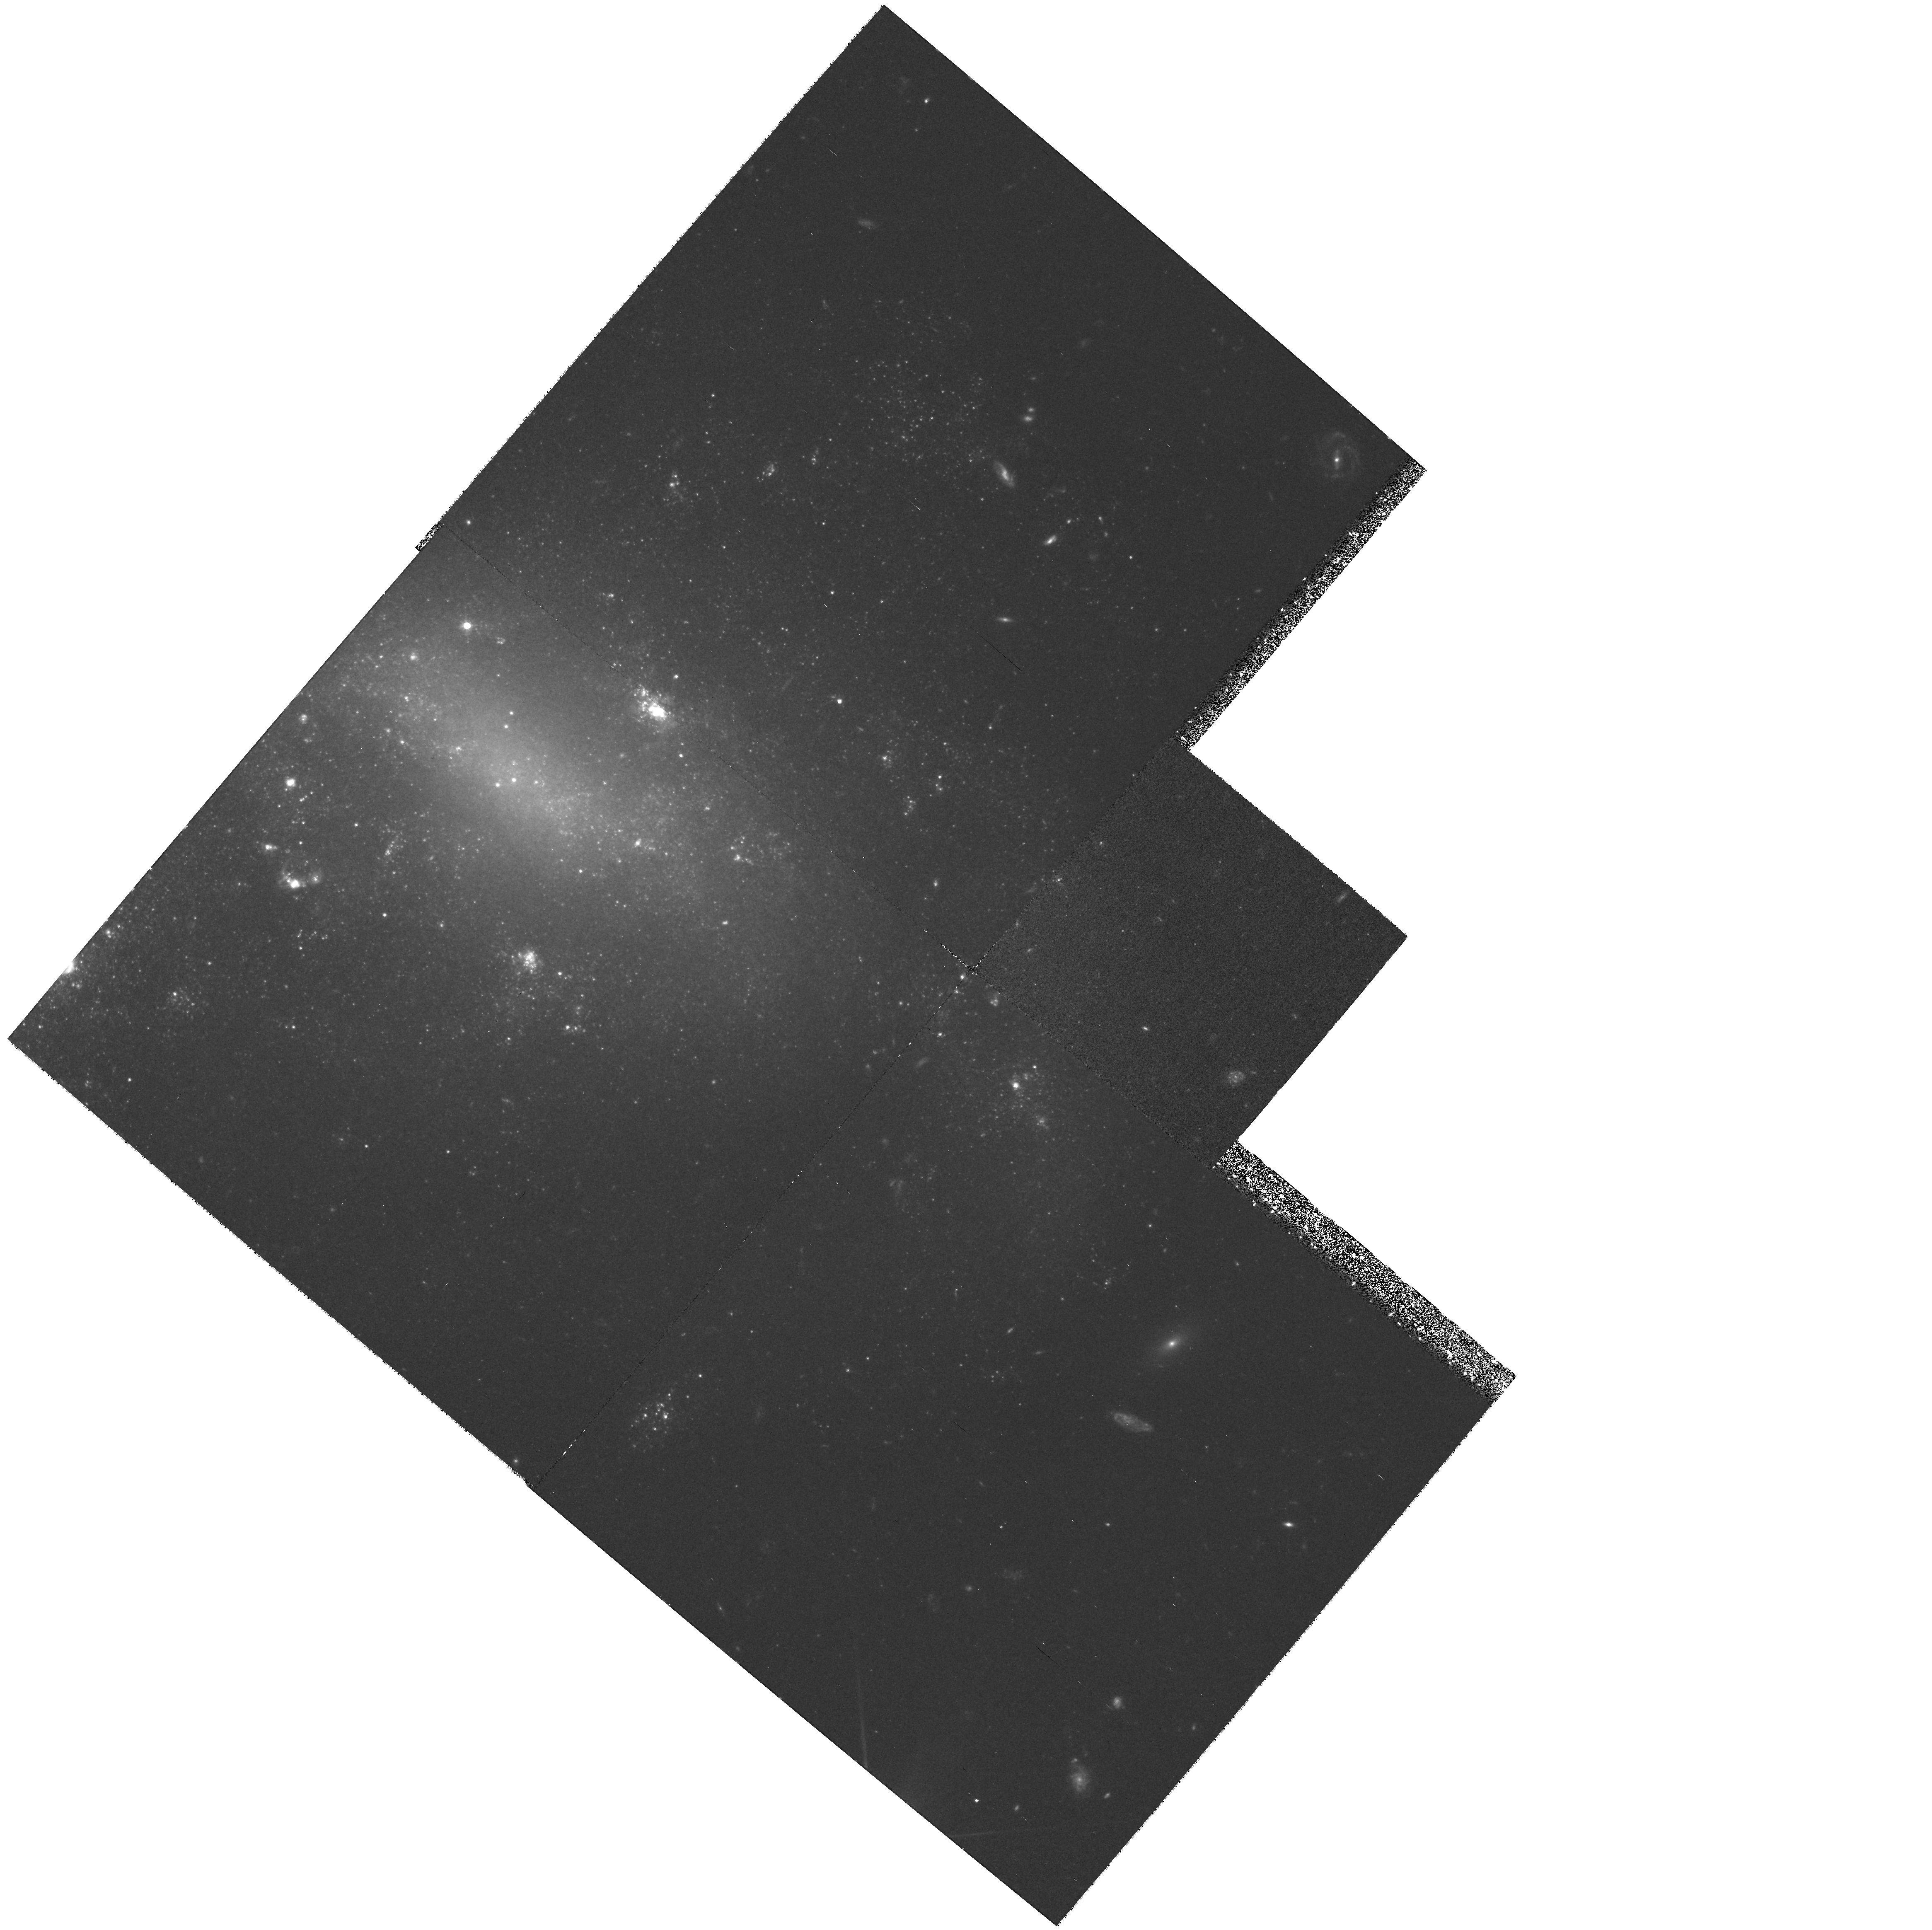
Target: NGC1326A
Instrument: WFPC2/PC
Filter: F555W
Exposure: 1.4 h
Observation ID: hst_6431_30_wfpc2_pc_f555w_u34l30

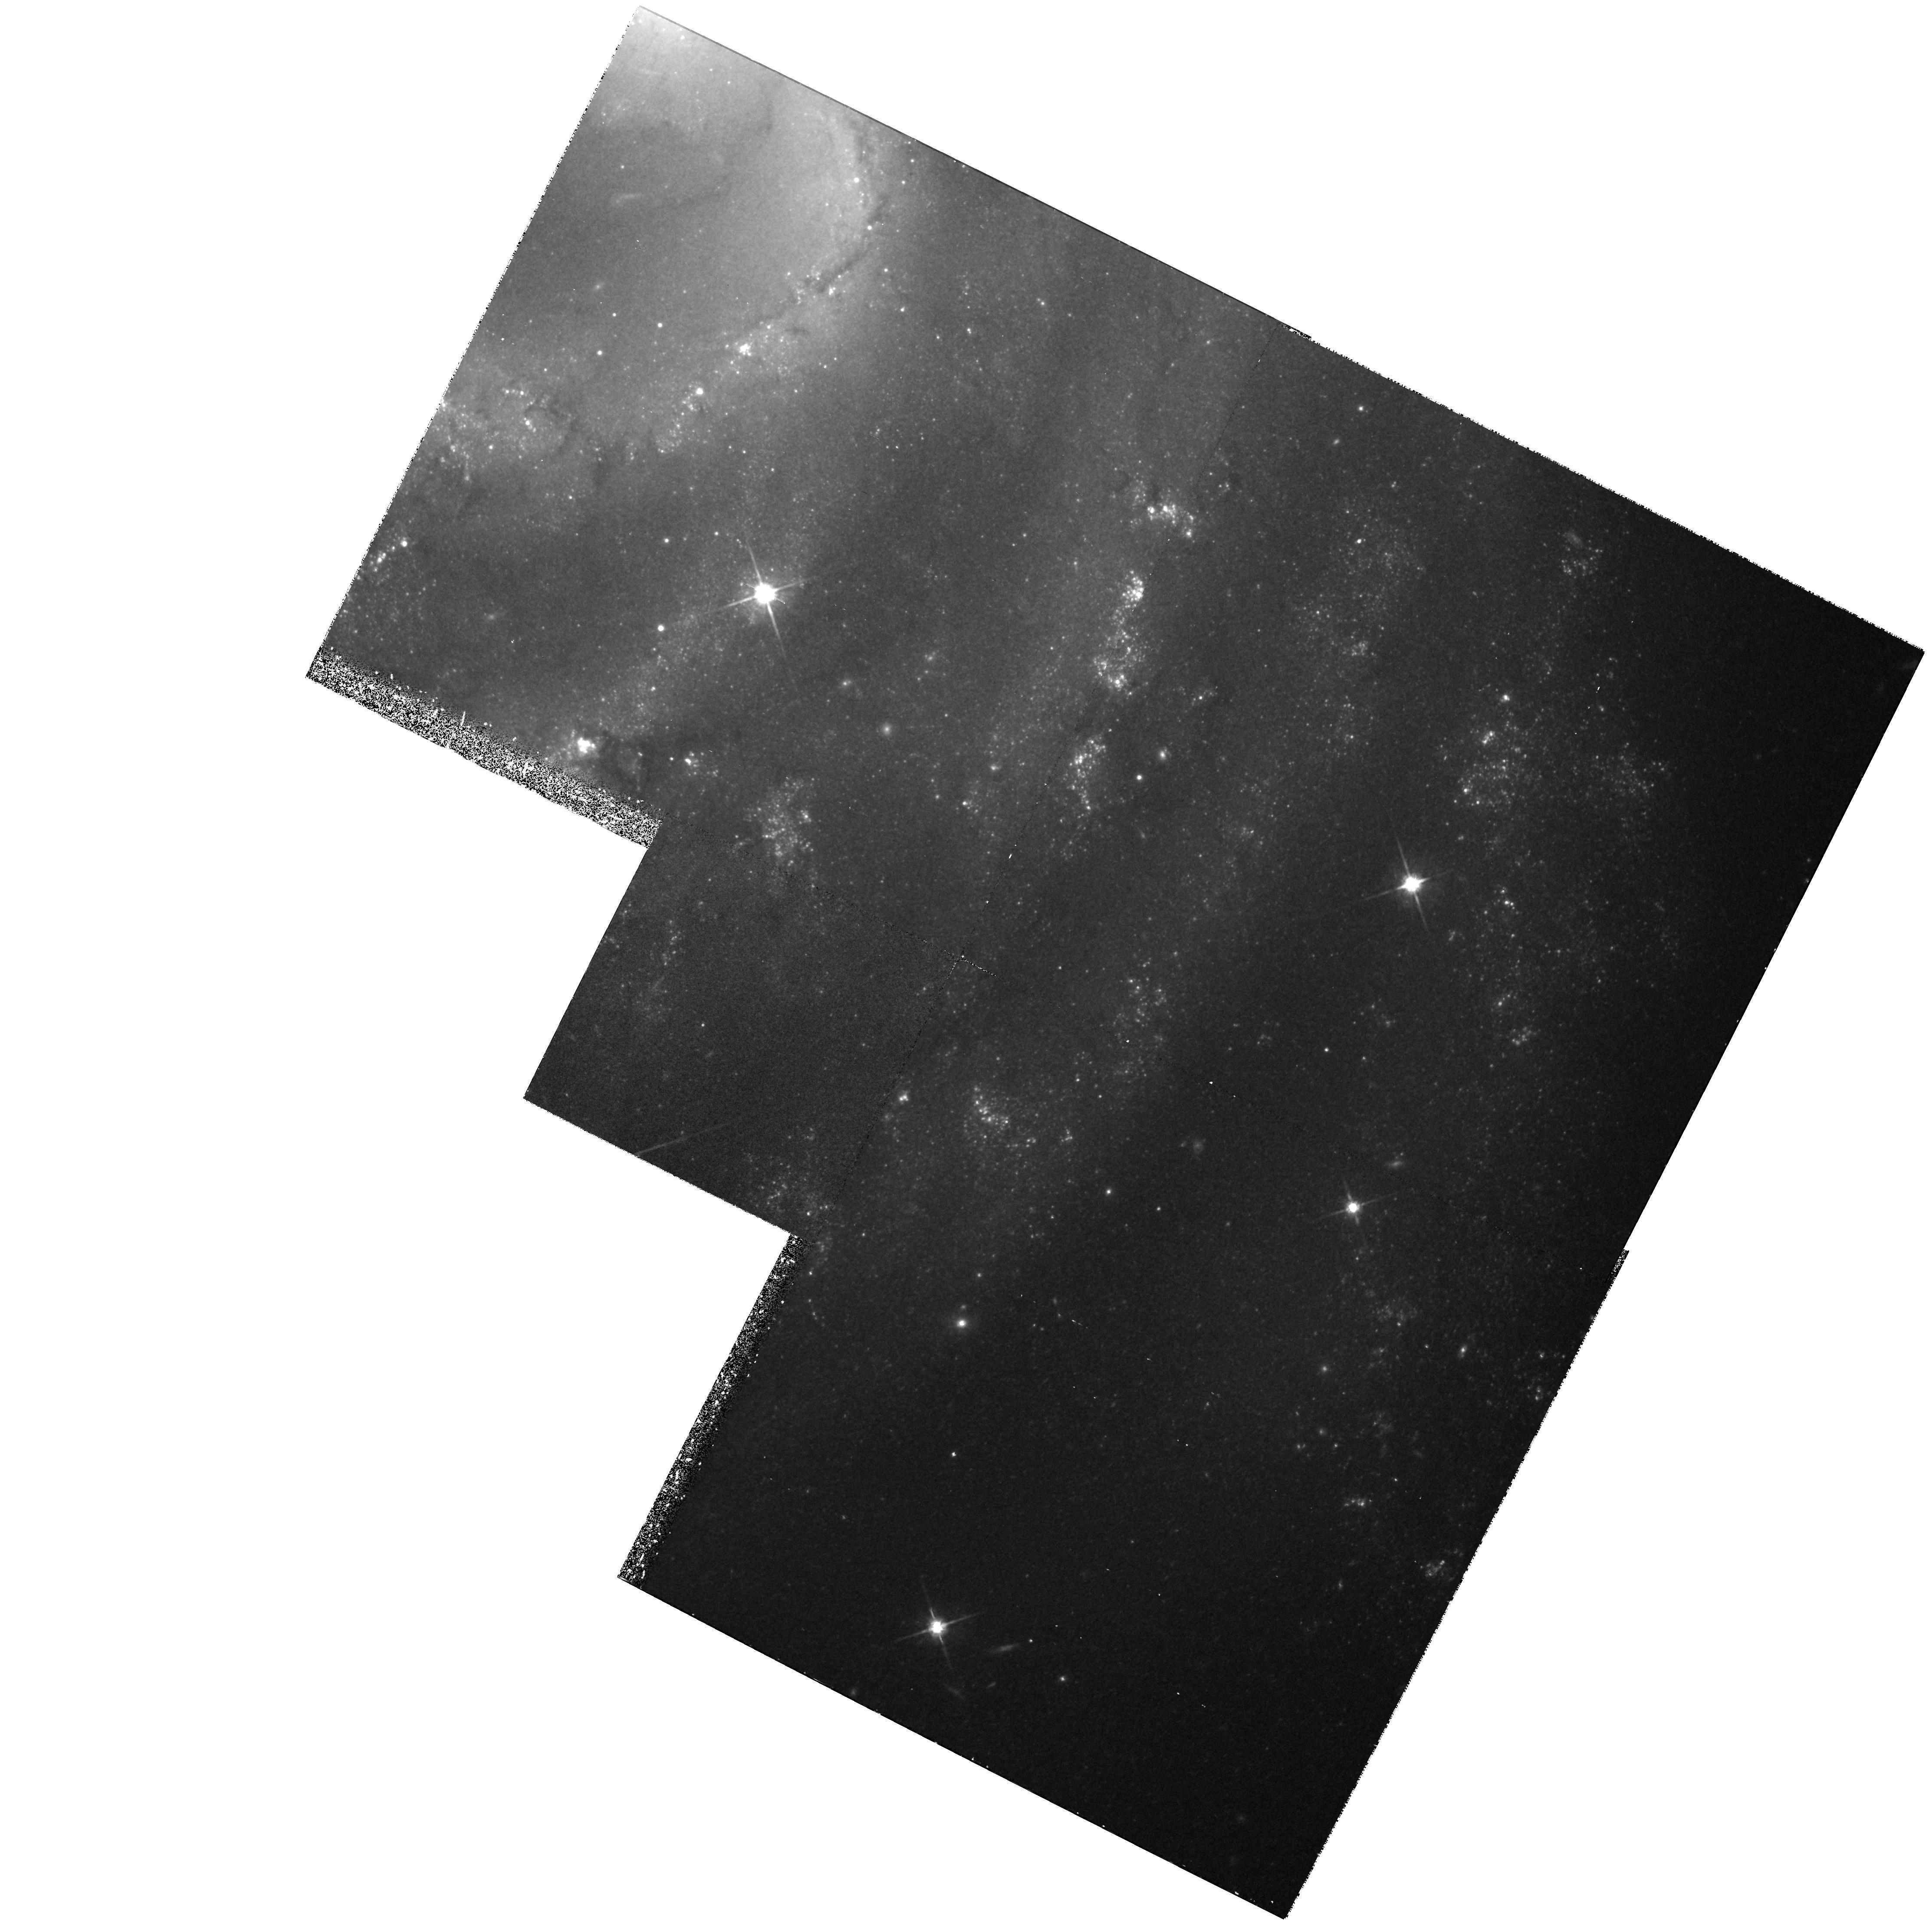
Target: NGC4535
Instrument: WFPC2/PC
Filter: F814W
Exposure: 1.1 h
Observation ID: hst_6431_14_wfpc2_pc_f814w_u34l14

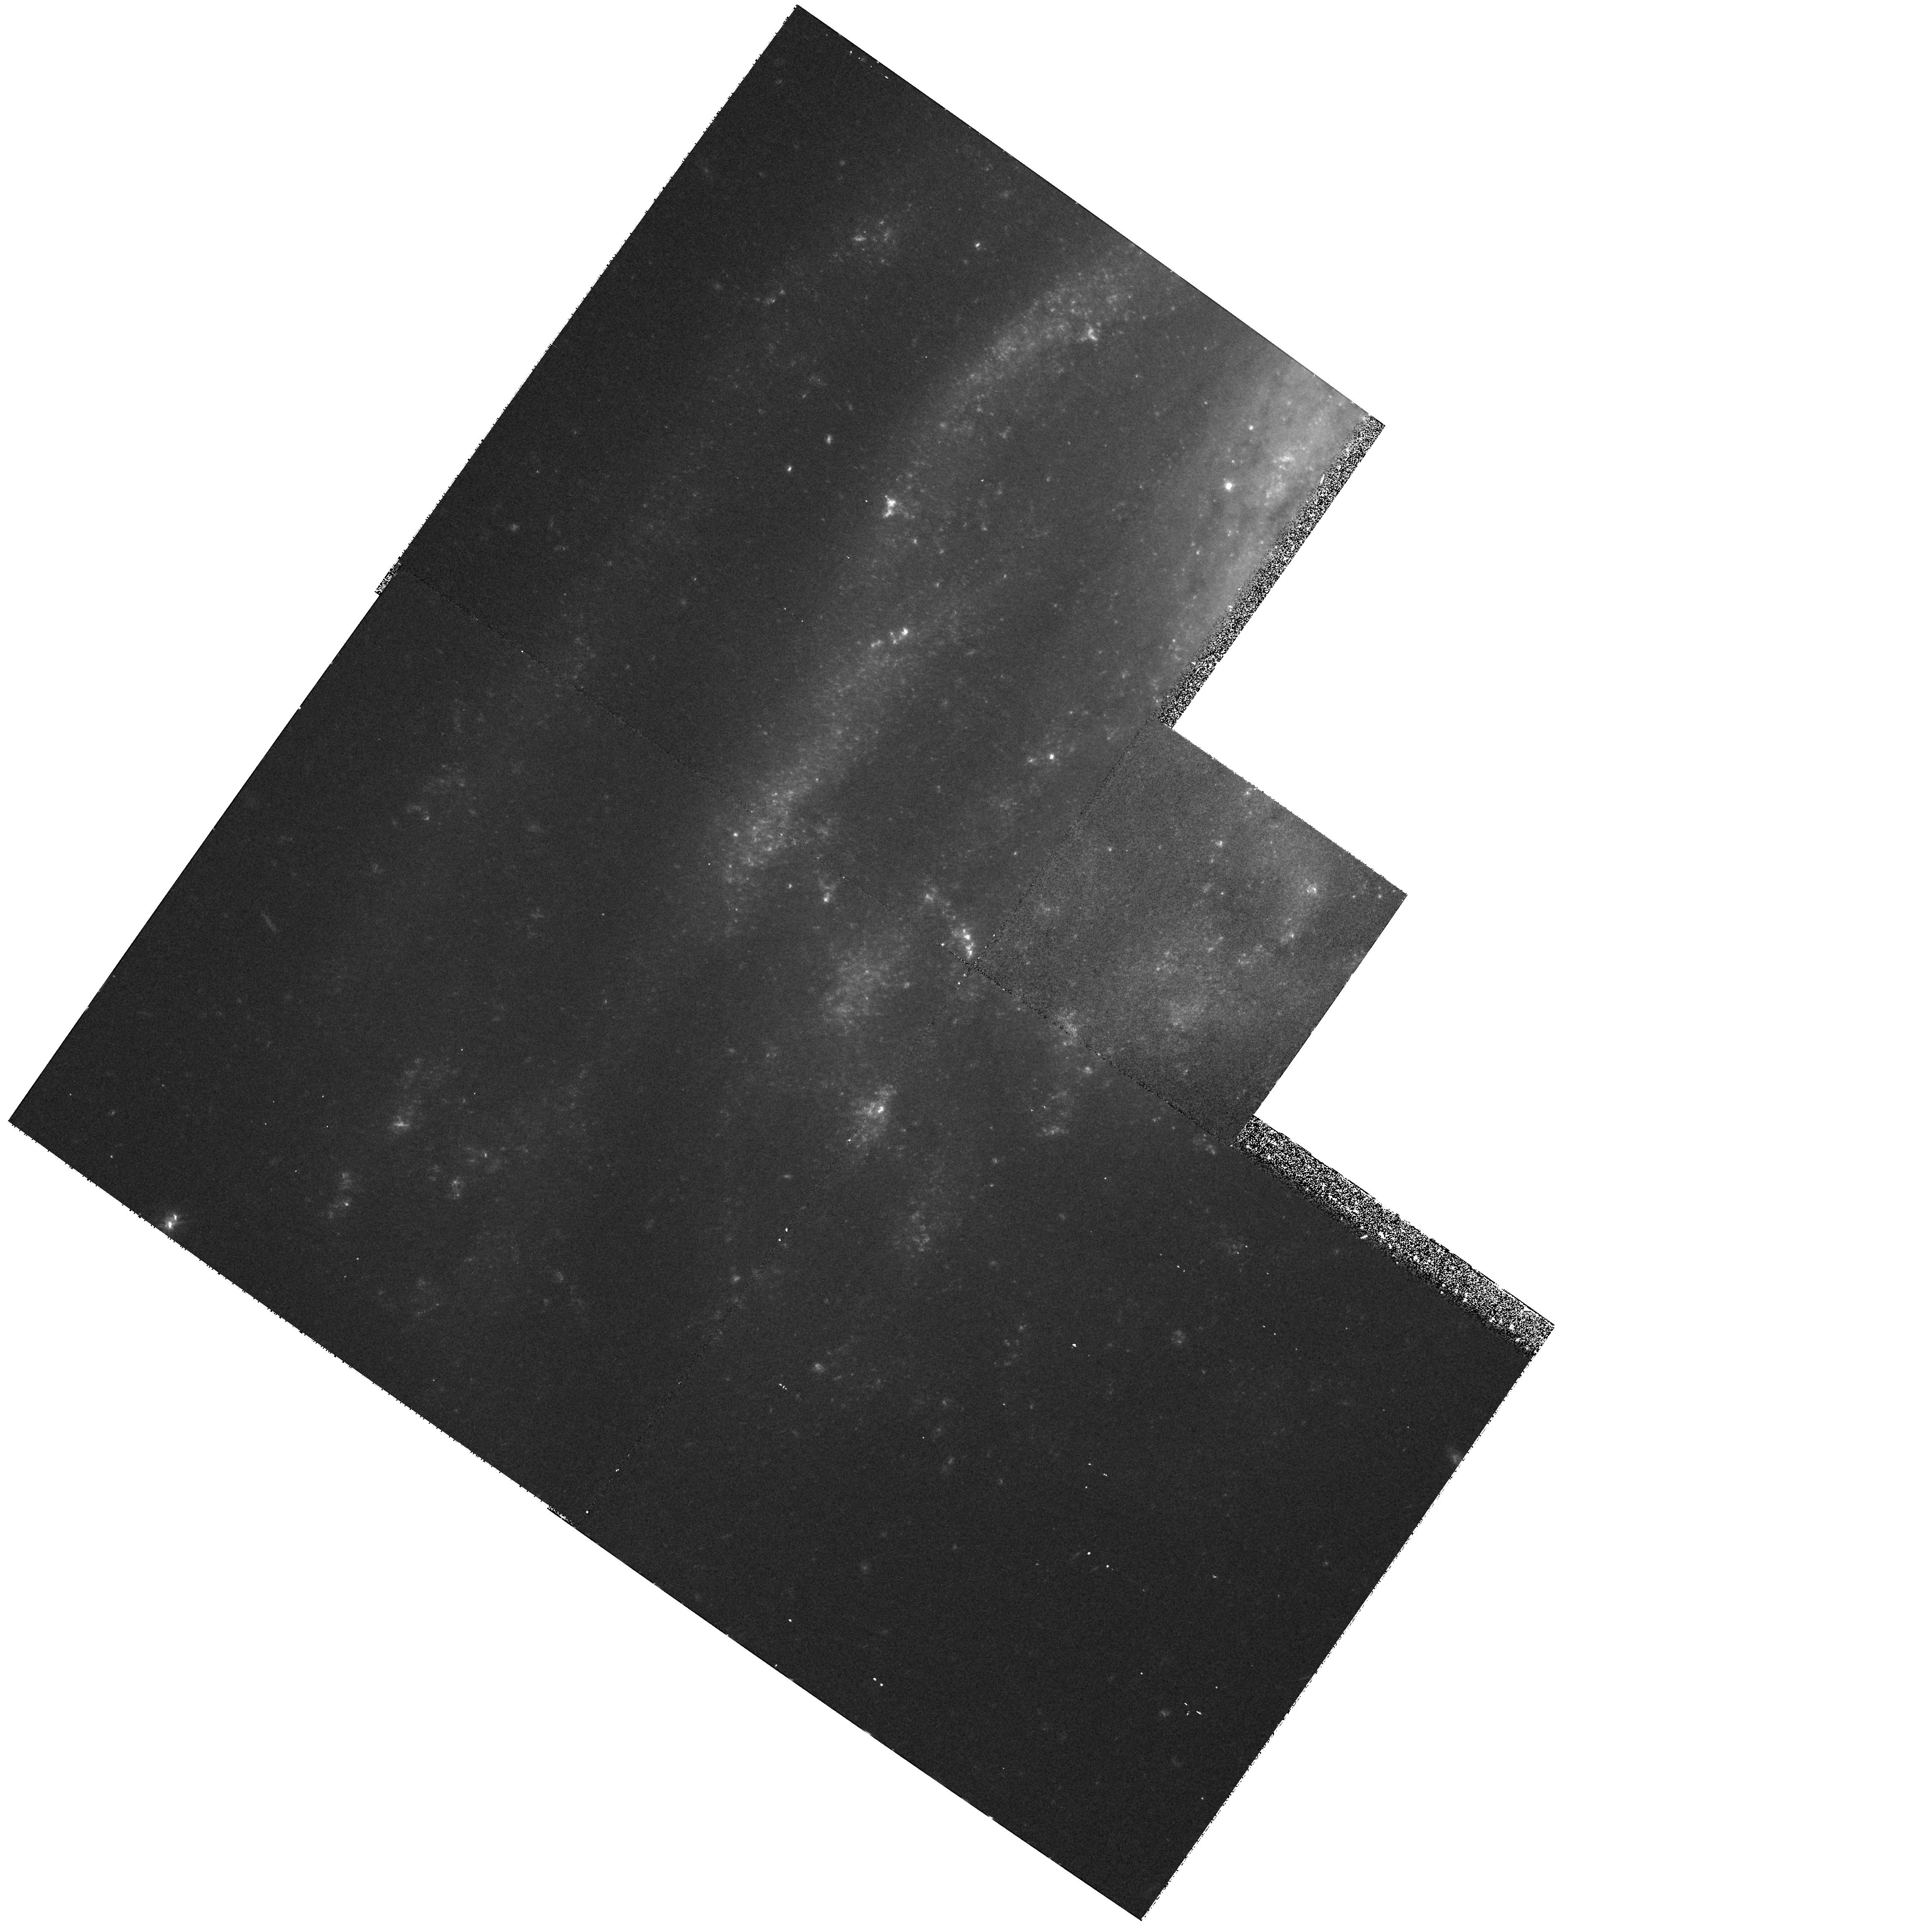
Target: NGC1425
Instrument: WFPC2/PC
Filter: F555W
Exposure: 1 h
Observation ID: hst_6431_41_wfpc2_pc_f555w_u34l41

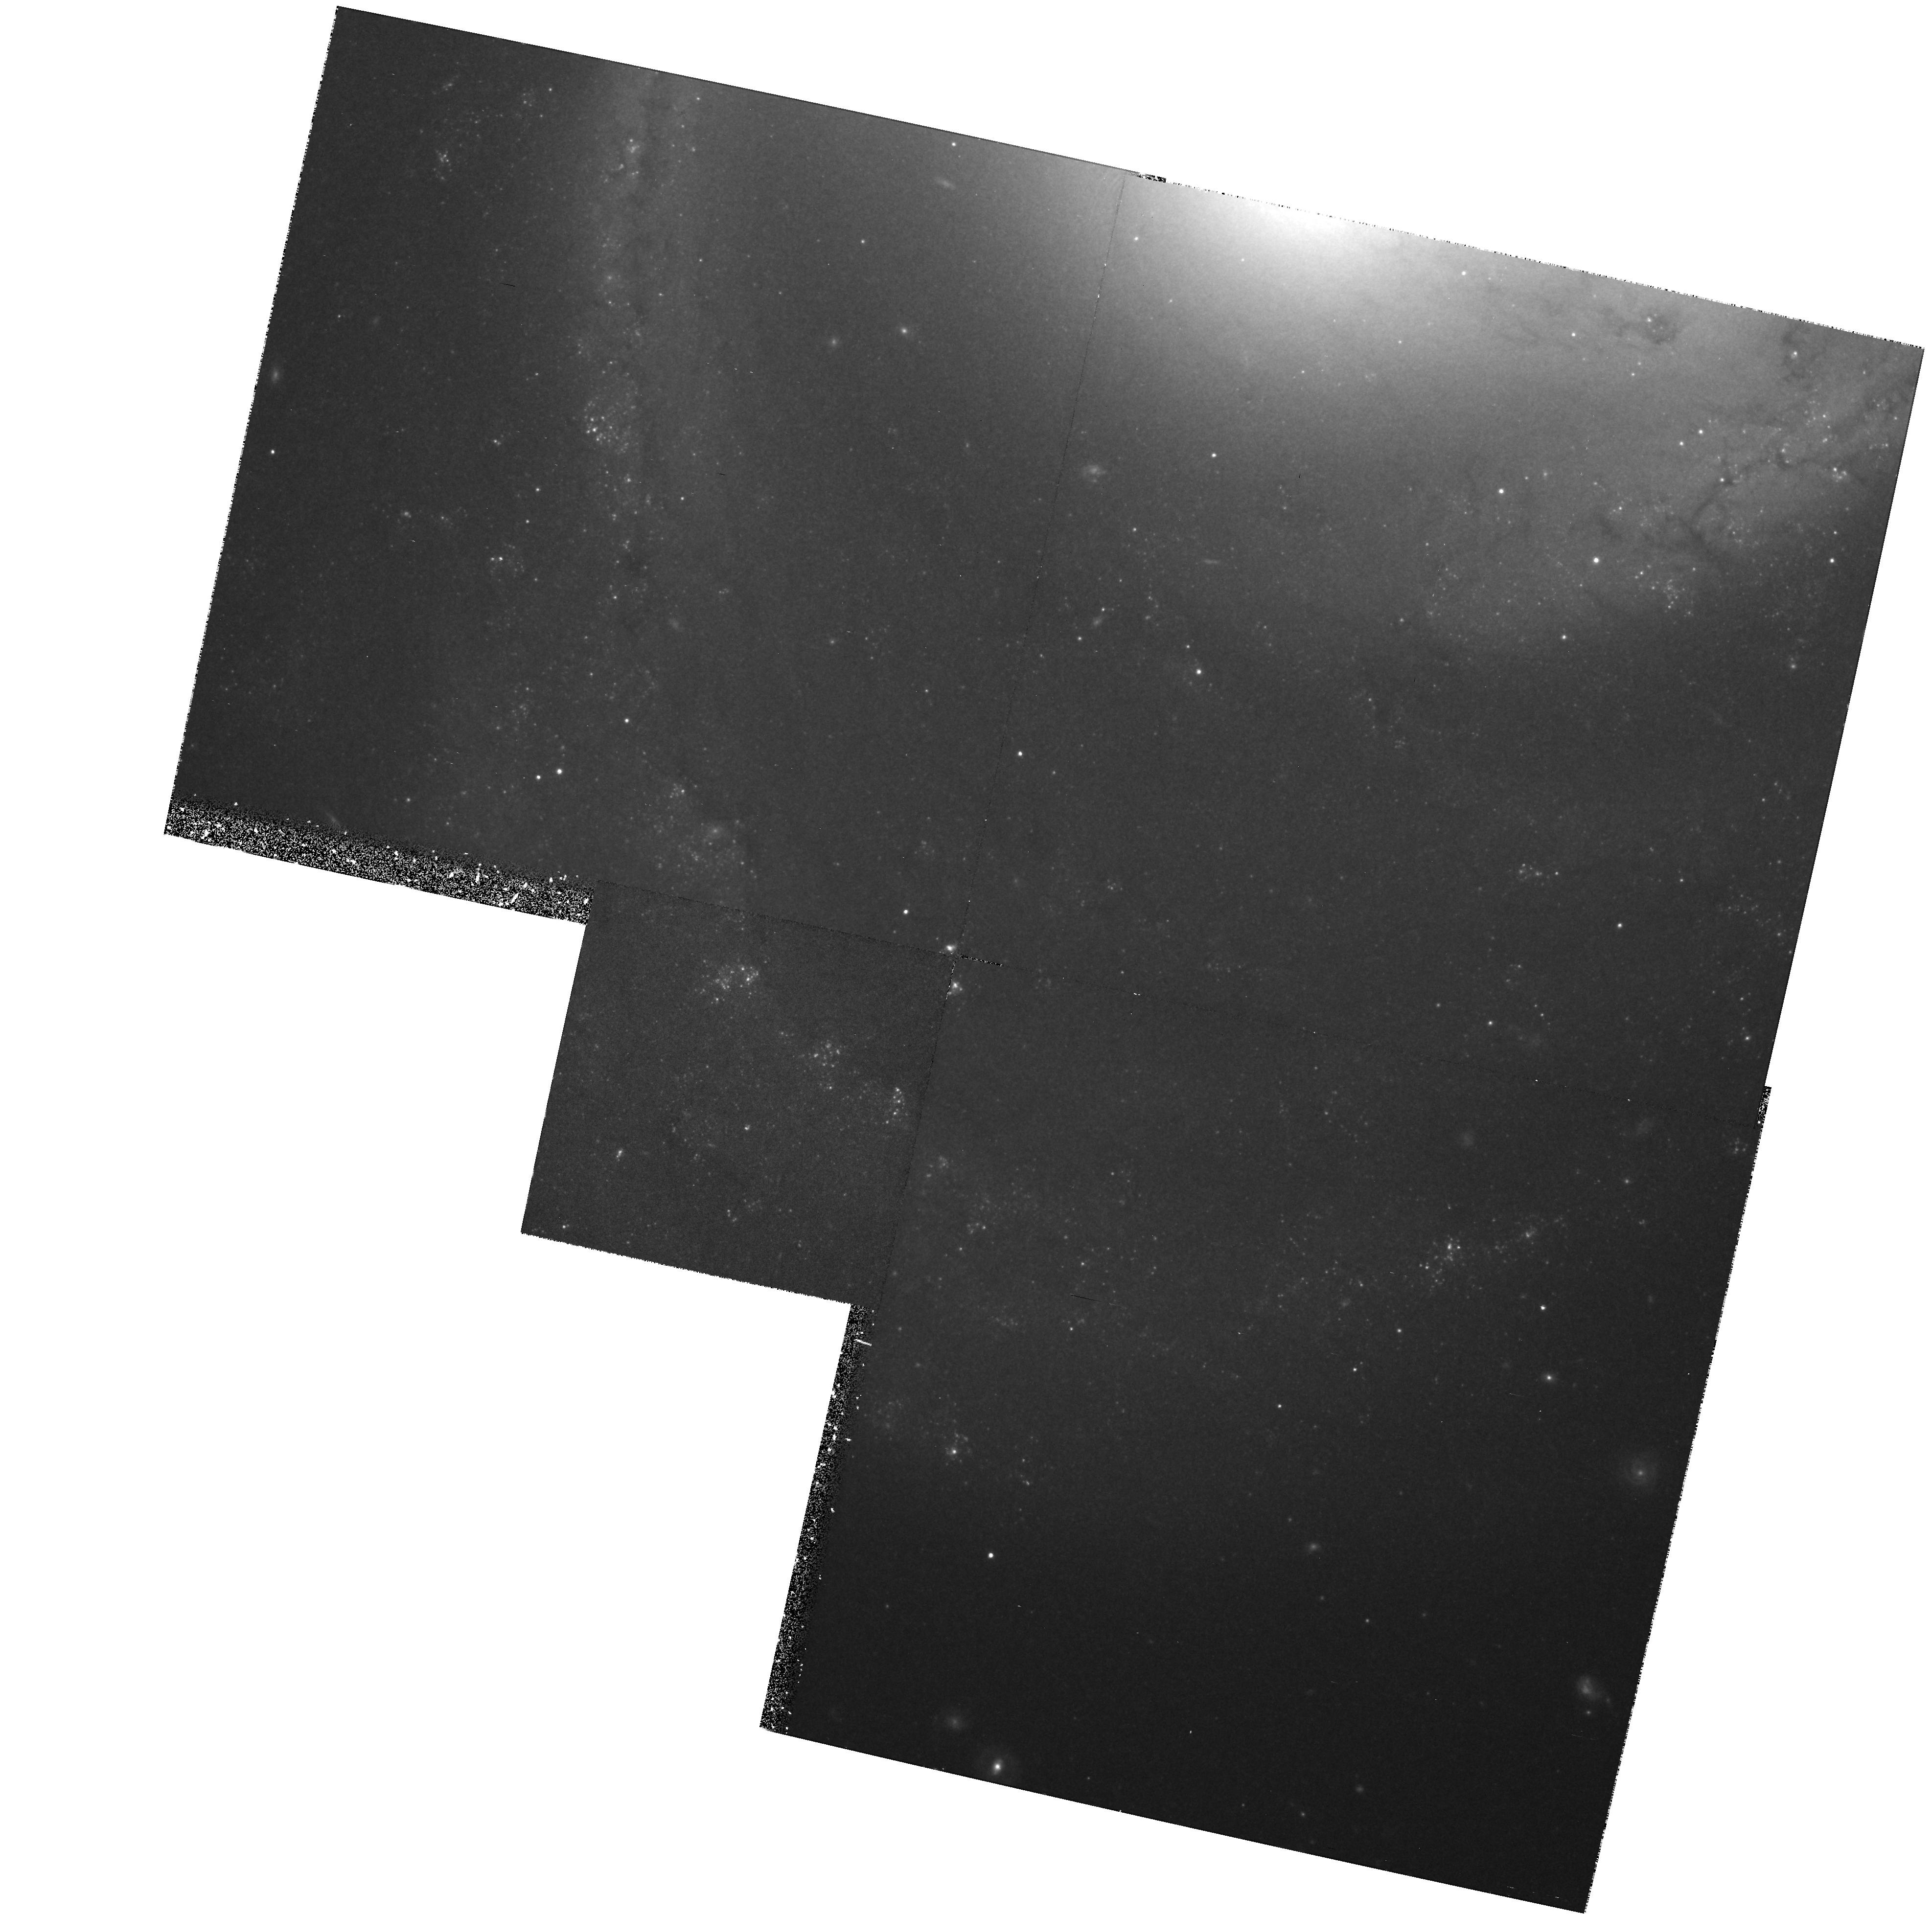
Target: NGC4548
Instrument: WFPC2/PC
Filter: F814W
Exposure: 1.1 h
Observation ID: hst_6431_01_wfpc2_pc_f814w_u34l01

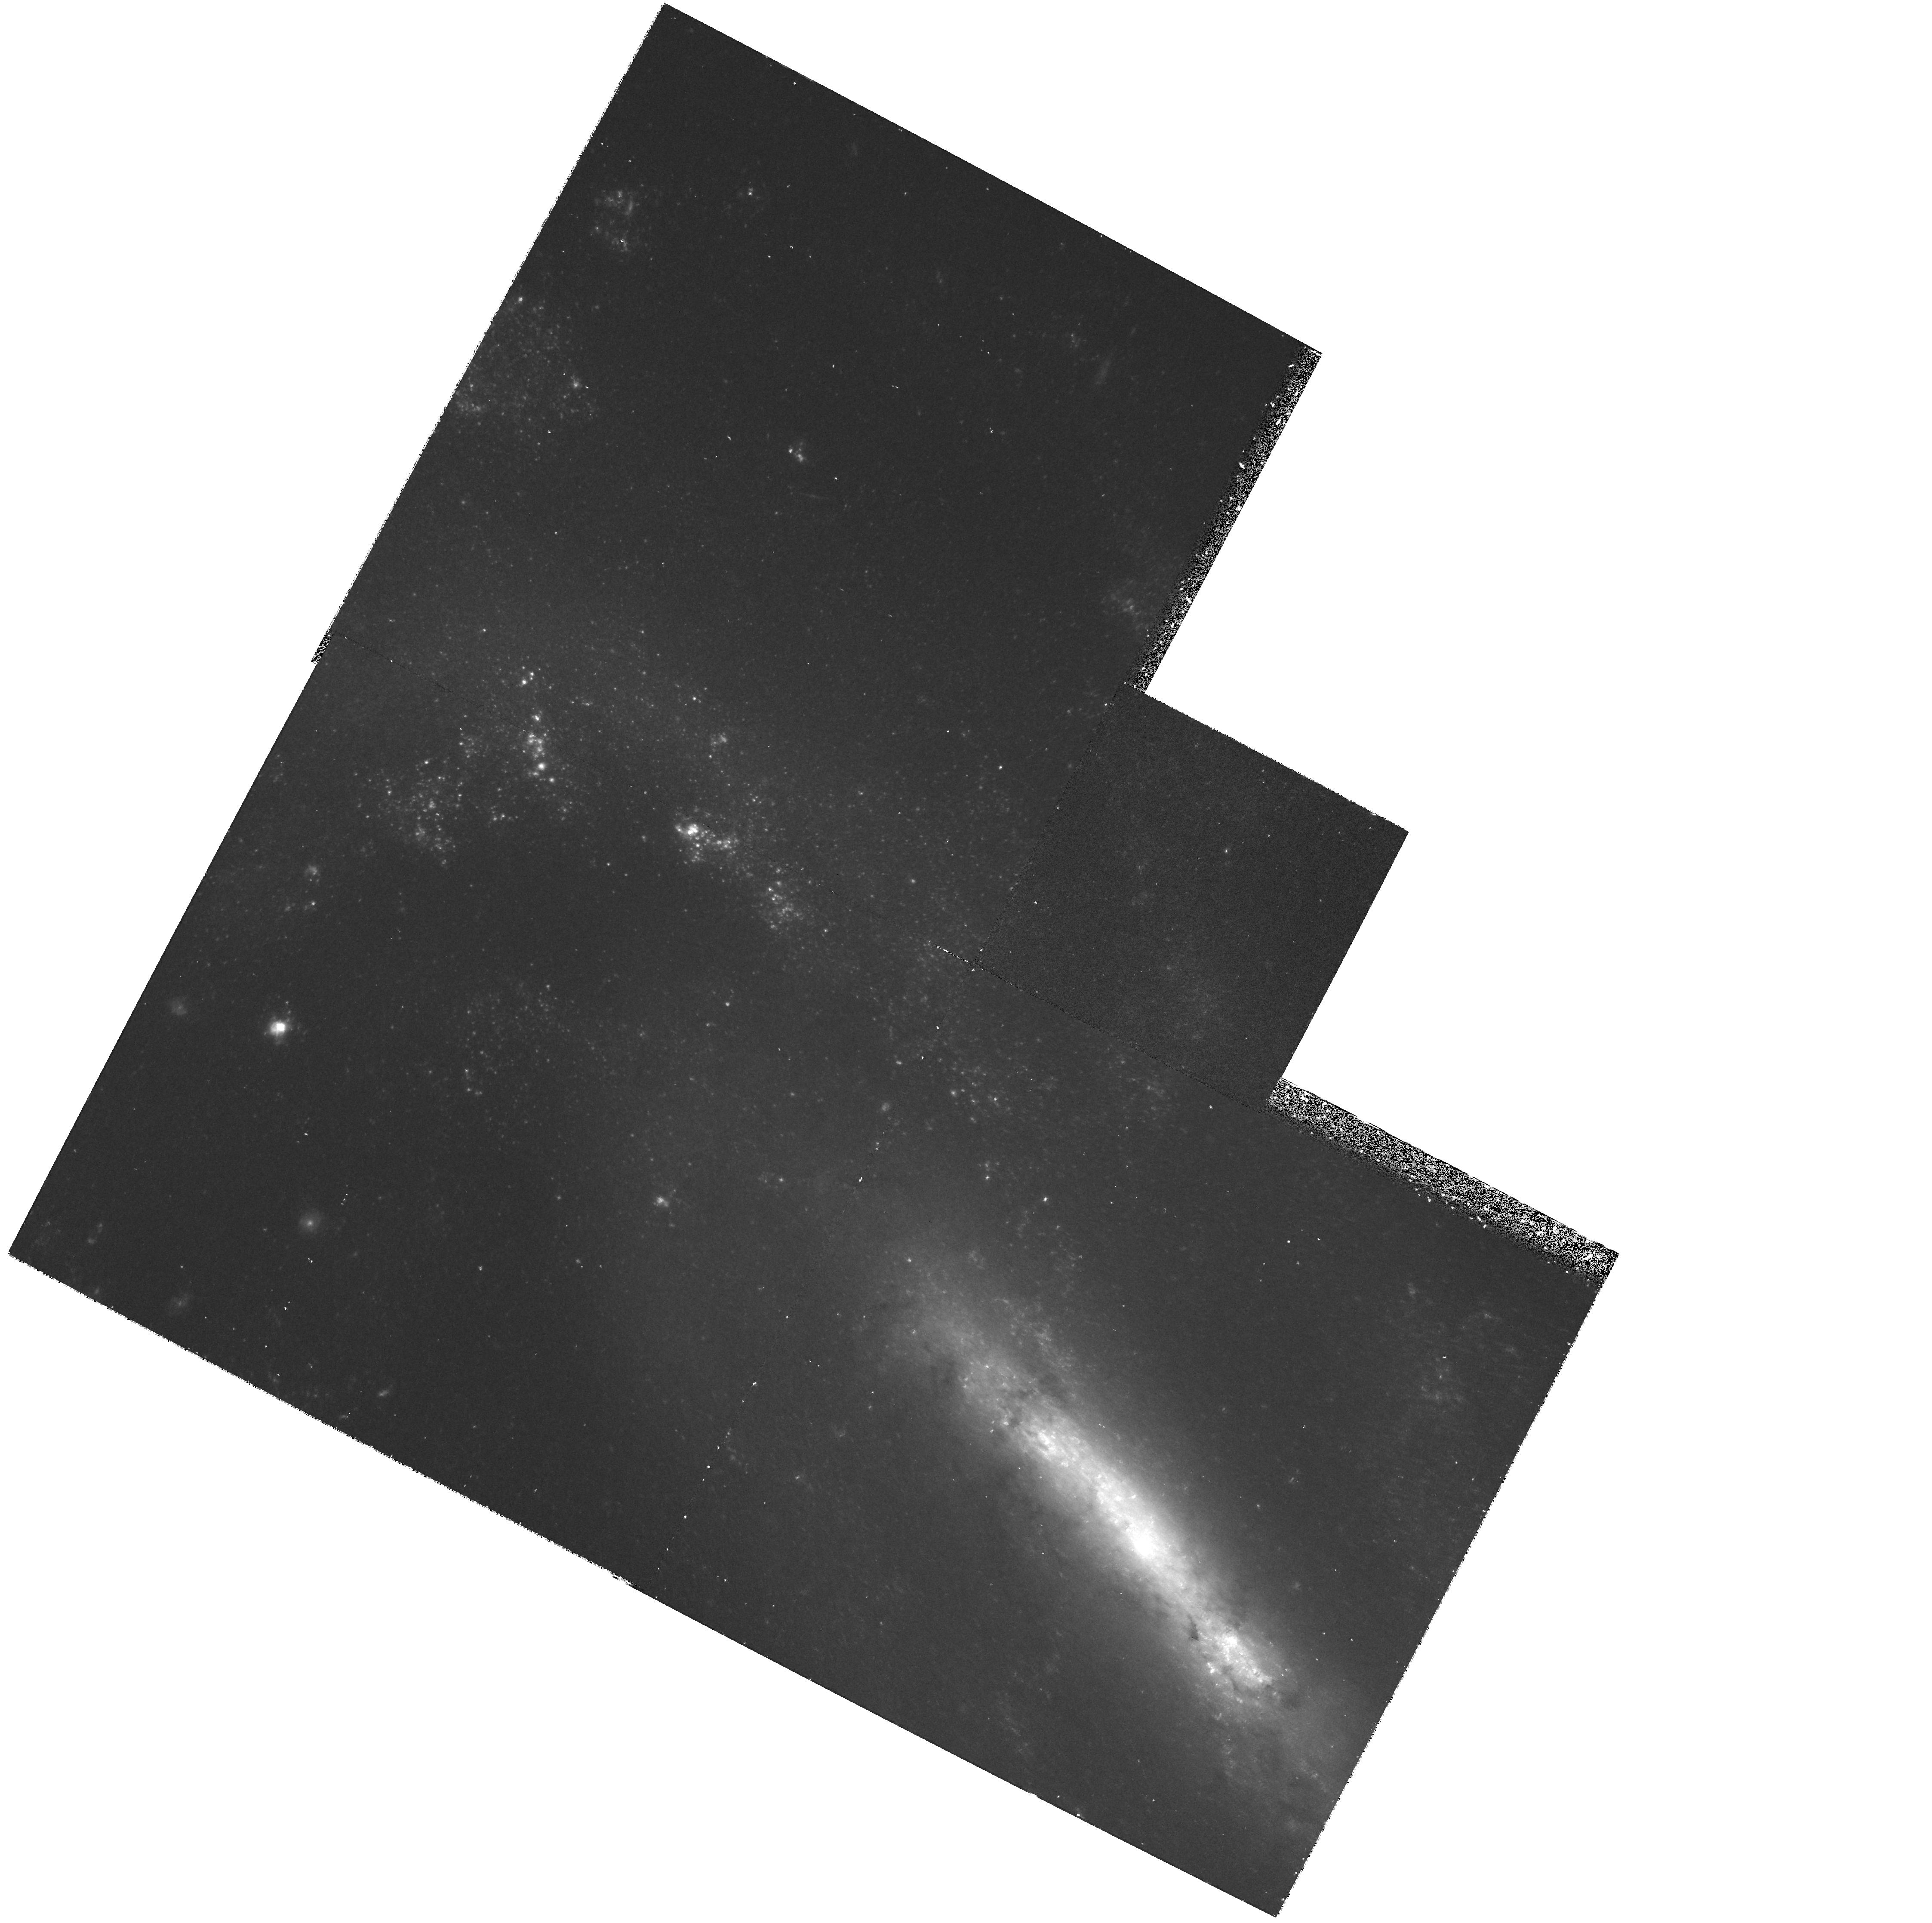
Target: NGC3319
Instrument: WFPC2/PC
Filter: F555W
Exposure: 37 min
Observation ID: hst_6431_55_wfpc2_pc_f555w_u34l55

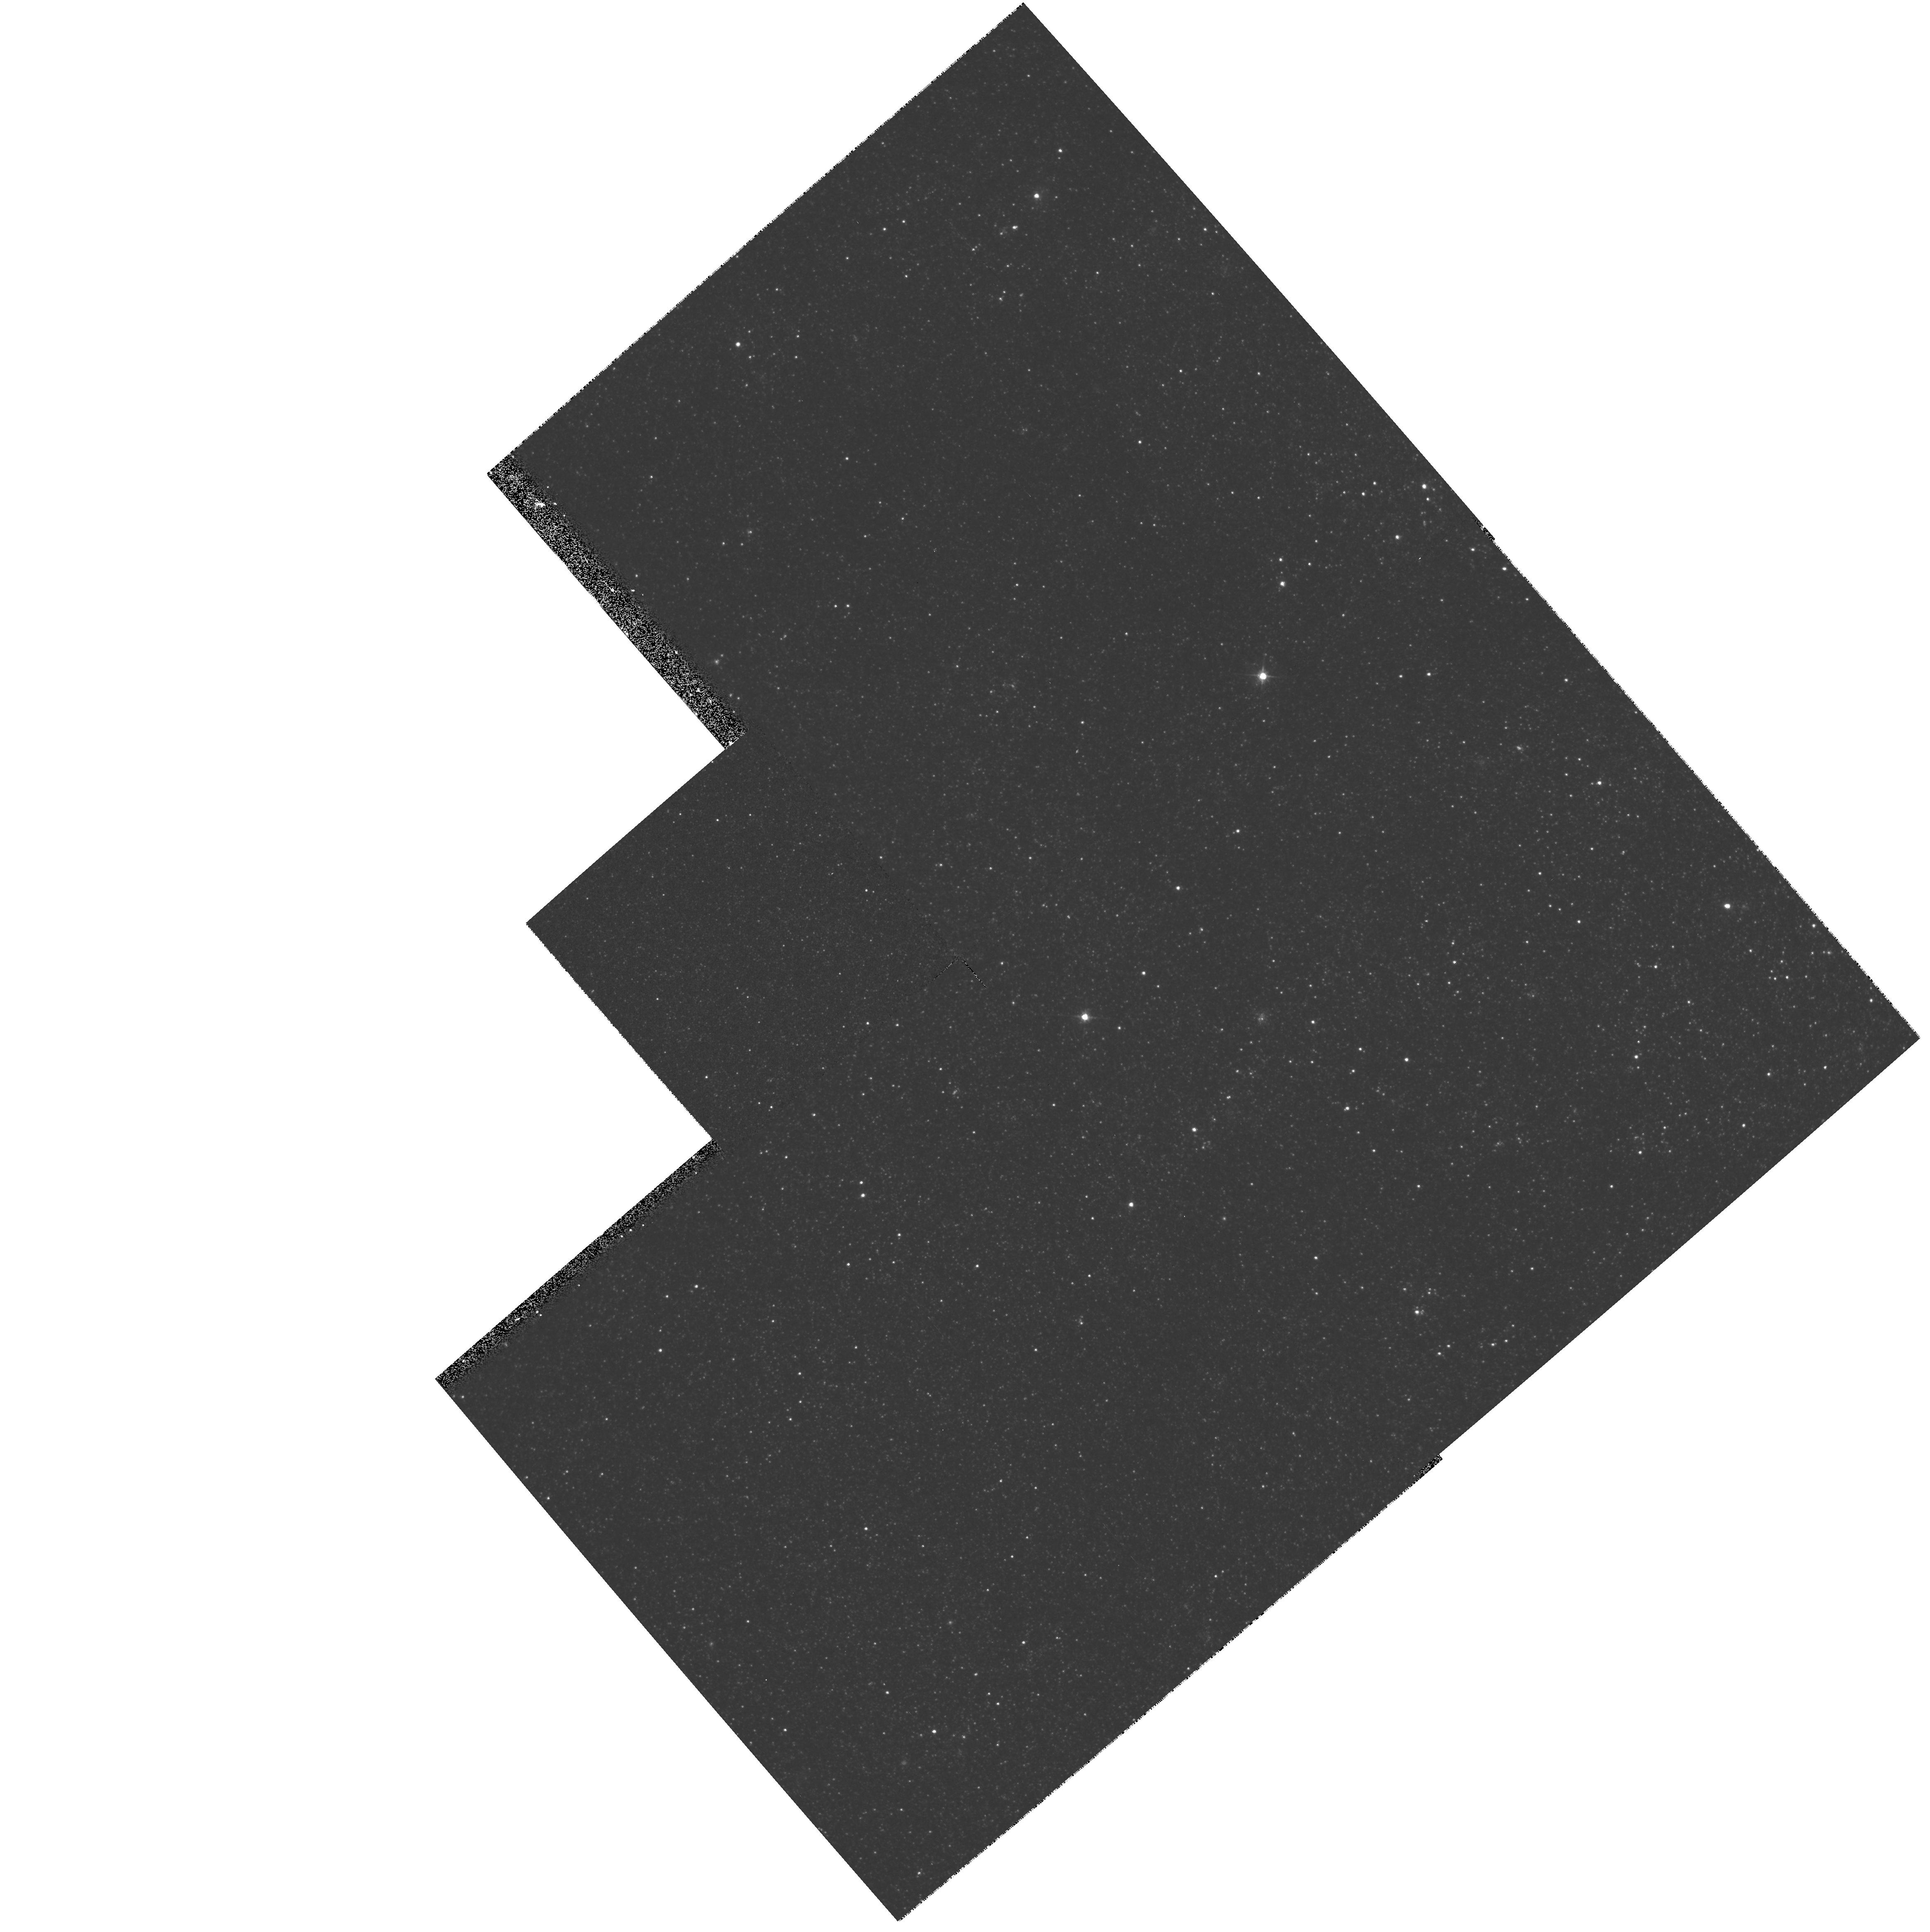
Target: NGC224-FIELD1
Instrument: WFPC2/PC
Filter: F555W
Exposure: 9 min
Observation ID: hst_6431_69_wfpc2_pc_f555w_u34l69

DETERMINATION OF THE EXTRAGALACTIC DISTANCE SCALE. (PI: Mould, Jeremy R.)

Many fundamental problems in cosmology and astrophysics remain unsettled because the value of the expansion rate is uncertain to a factor of two. The refurbished HST has provided the opportunity to break this impasse. We propose to complete a program, which in combination with other GTO and GO work should lead to a measurement of H_0 to 10\ Our main goal is the observation of Cepheids in 19 fields in 18 nearby galaxies, for the purpose of calibrating the best secondary distance indicators, including the infrared Tully-Fisher relation, the Planetary Nebula Luminosity Function, the Surface Brightness Fluctuation method, the type Ia supernovae standard candle and the type II supernova Expanding Photosphere Method. From Cycle 4 observations we have inferred H_0 = 80 +/- 17 km/sec/Mpc. Other groups have adopted the same strategy in part, and one has obtained a significantly lower value of H_0 supported by HST observations of supernova host galaxies. In this proposal we show how these claims can be resolved with Cycle 6 data to attain an unequivocable result from the Key Project. Measurement of Cepheids in the Virgo and Fornax clusters receives strong emphasis in this final cycle. Unique features of this proposal include an end-to-end approach to the extragalactic distance scale, and a careful error budget for the Key Project.